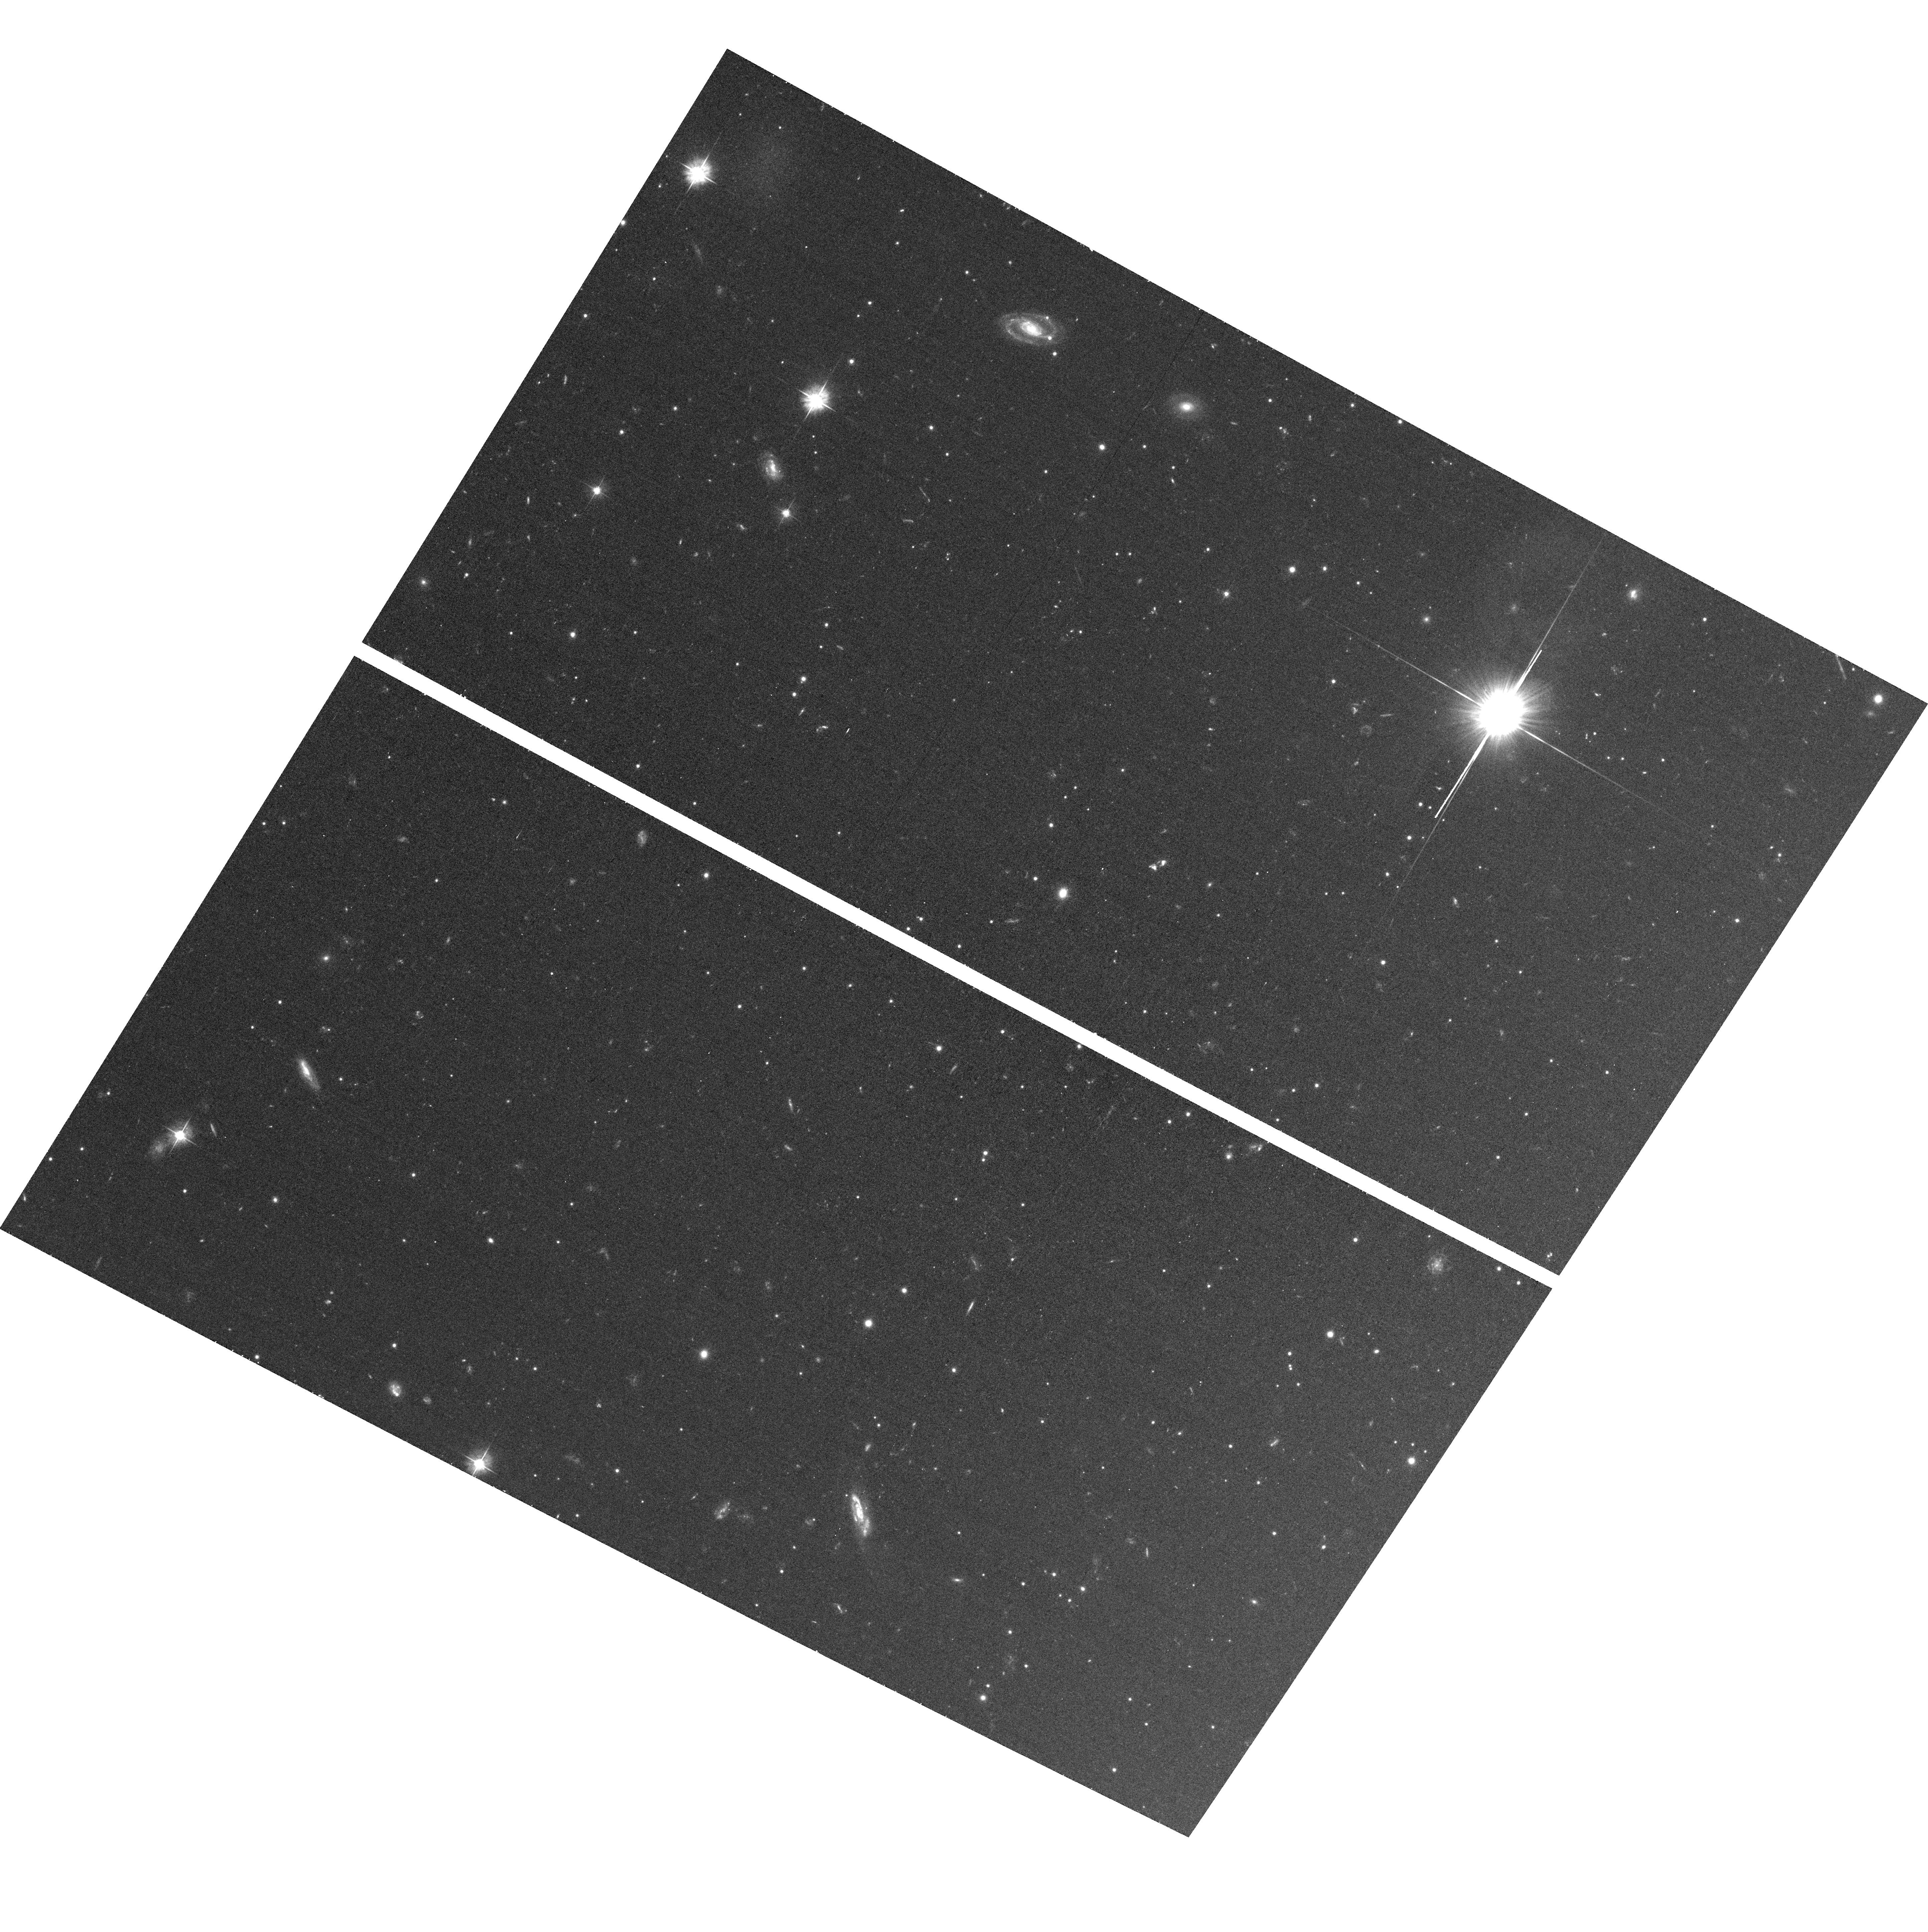
Target: M87-F3. Instrument: ACS/WFC. Filter: F475W. Exposure: 39 min. Observation ID: hst_12532_01_acs_wfc_f475w_jbqg01

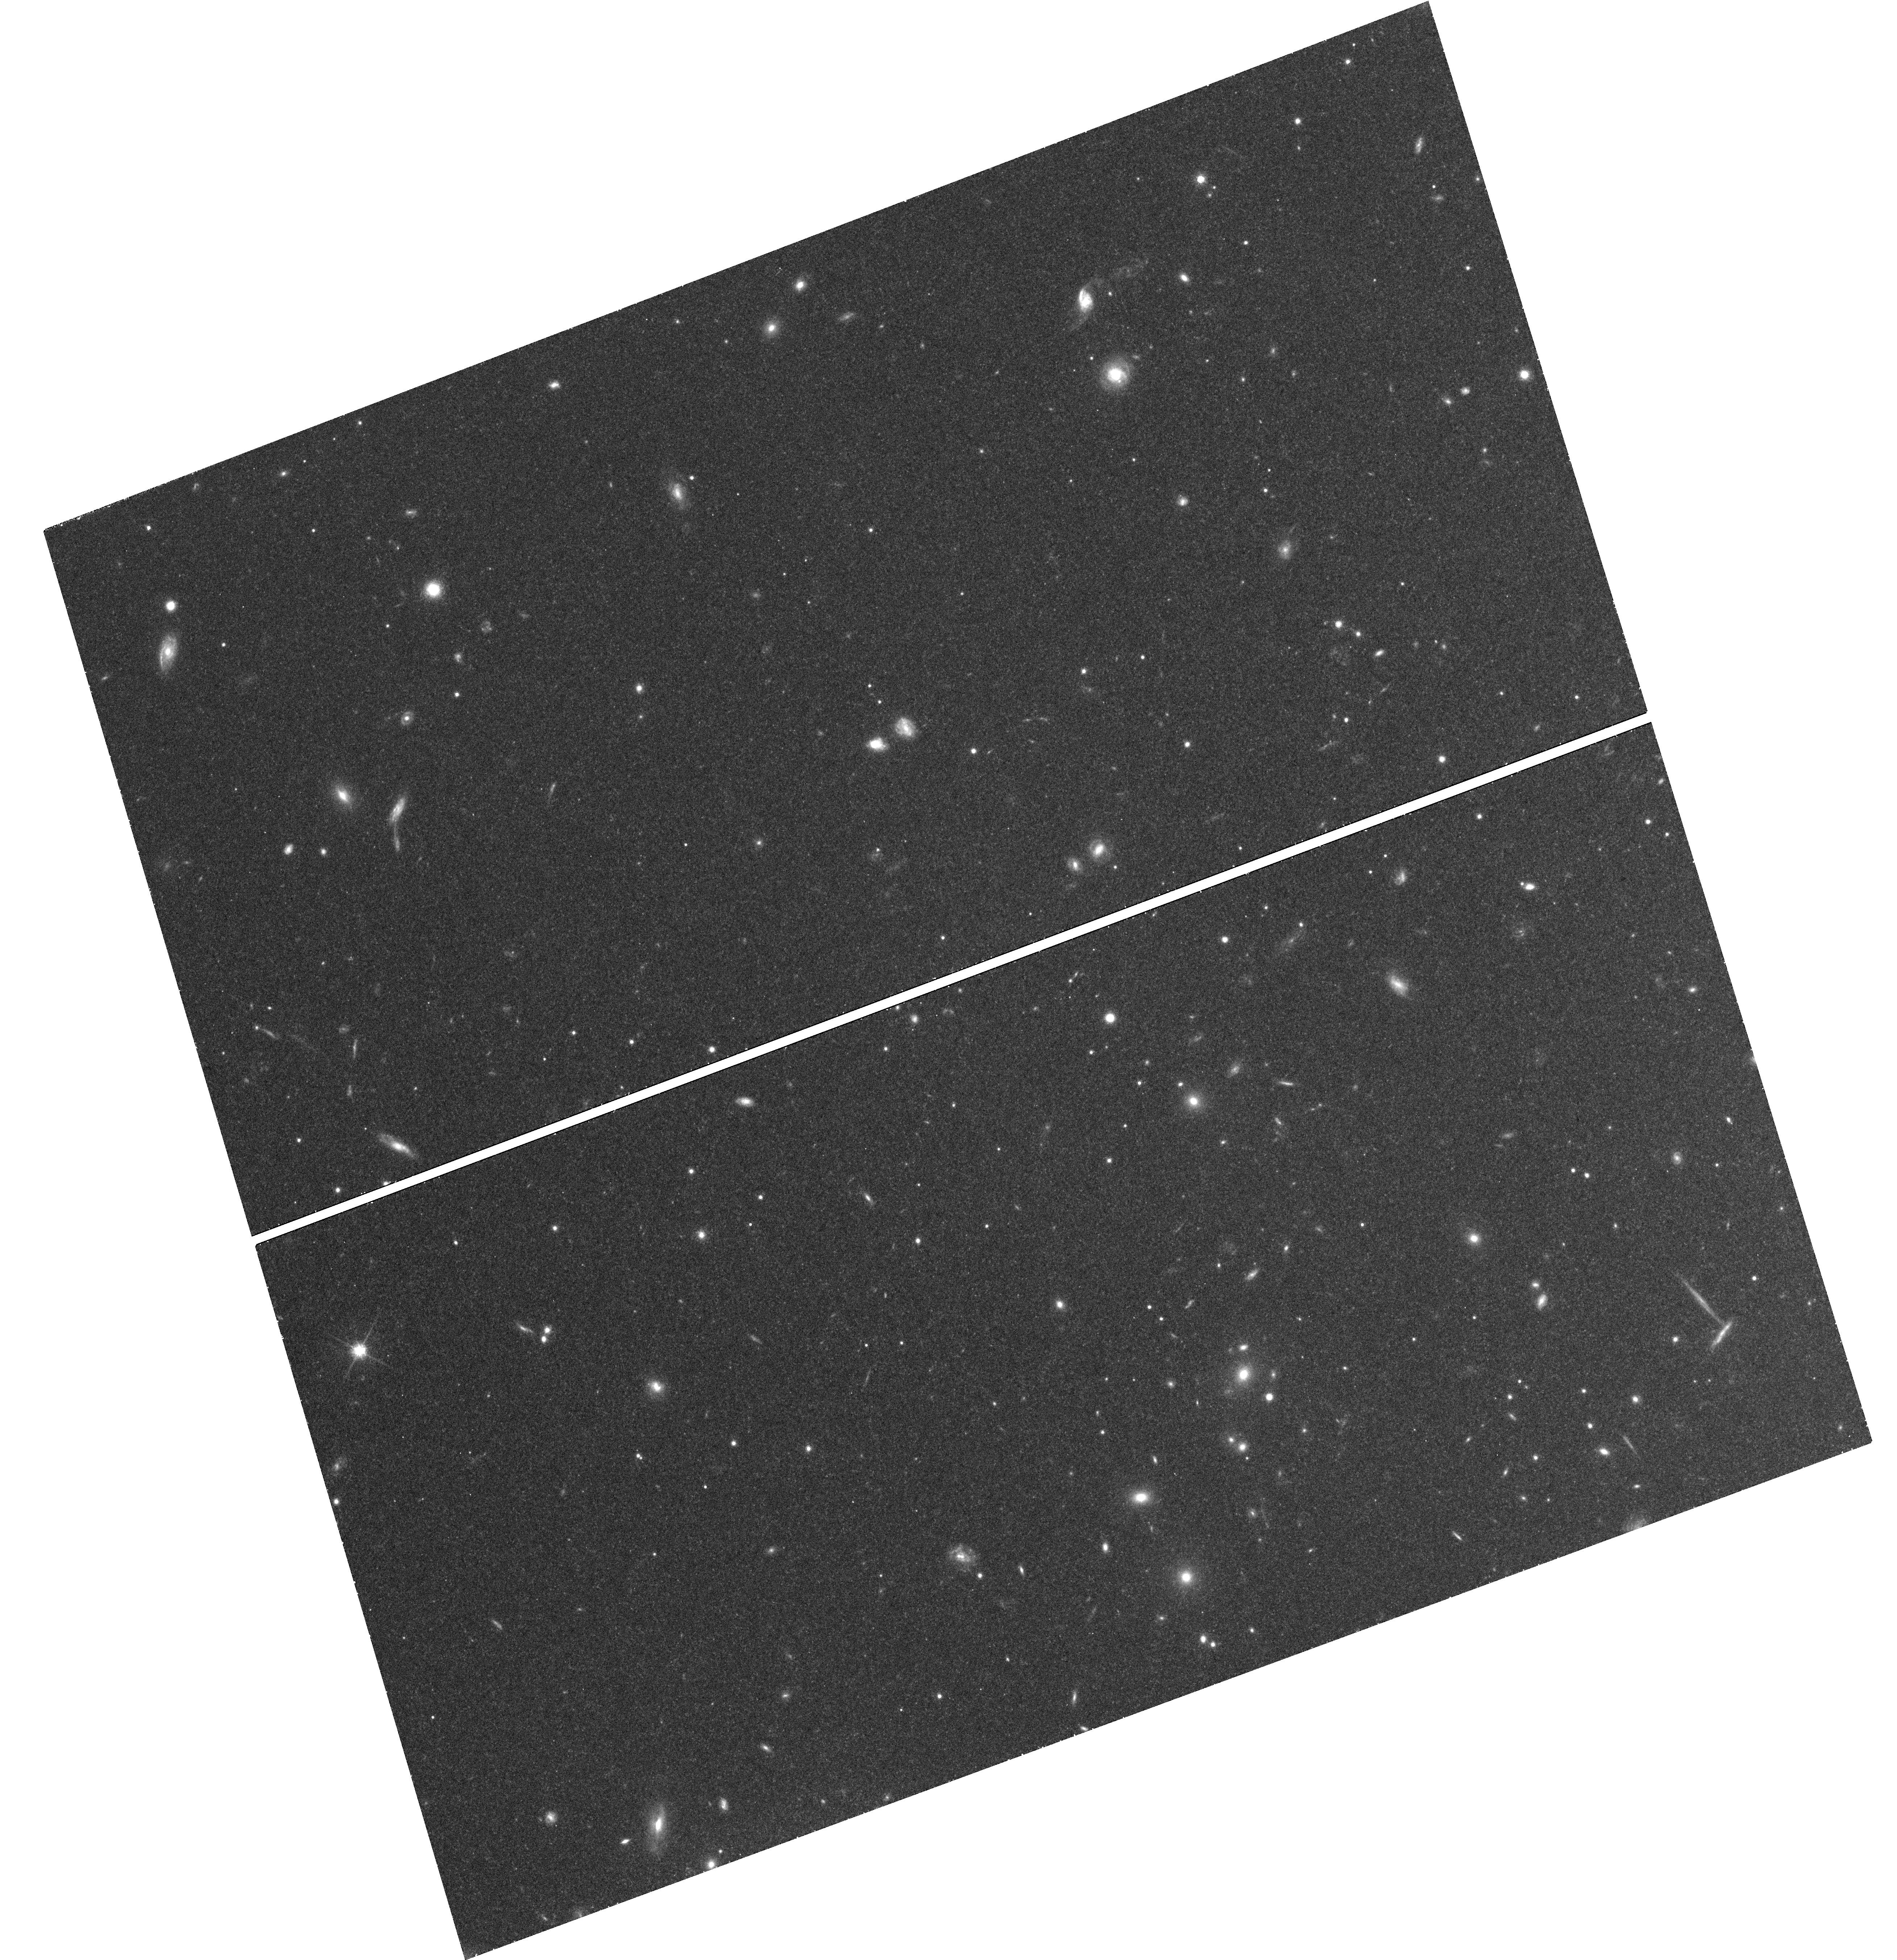
Target: M87-F5. Instrument: WFC3/UVIS. Filter: F814W. Exposure: 43 min. Observation ID: hst_12532_02_wfc3_uvis_f814w_ibqg02

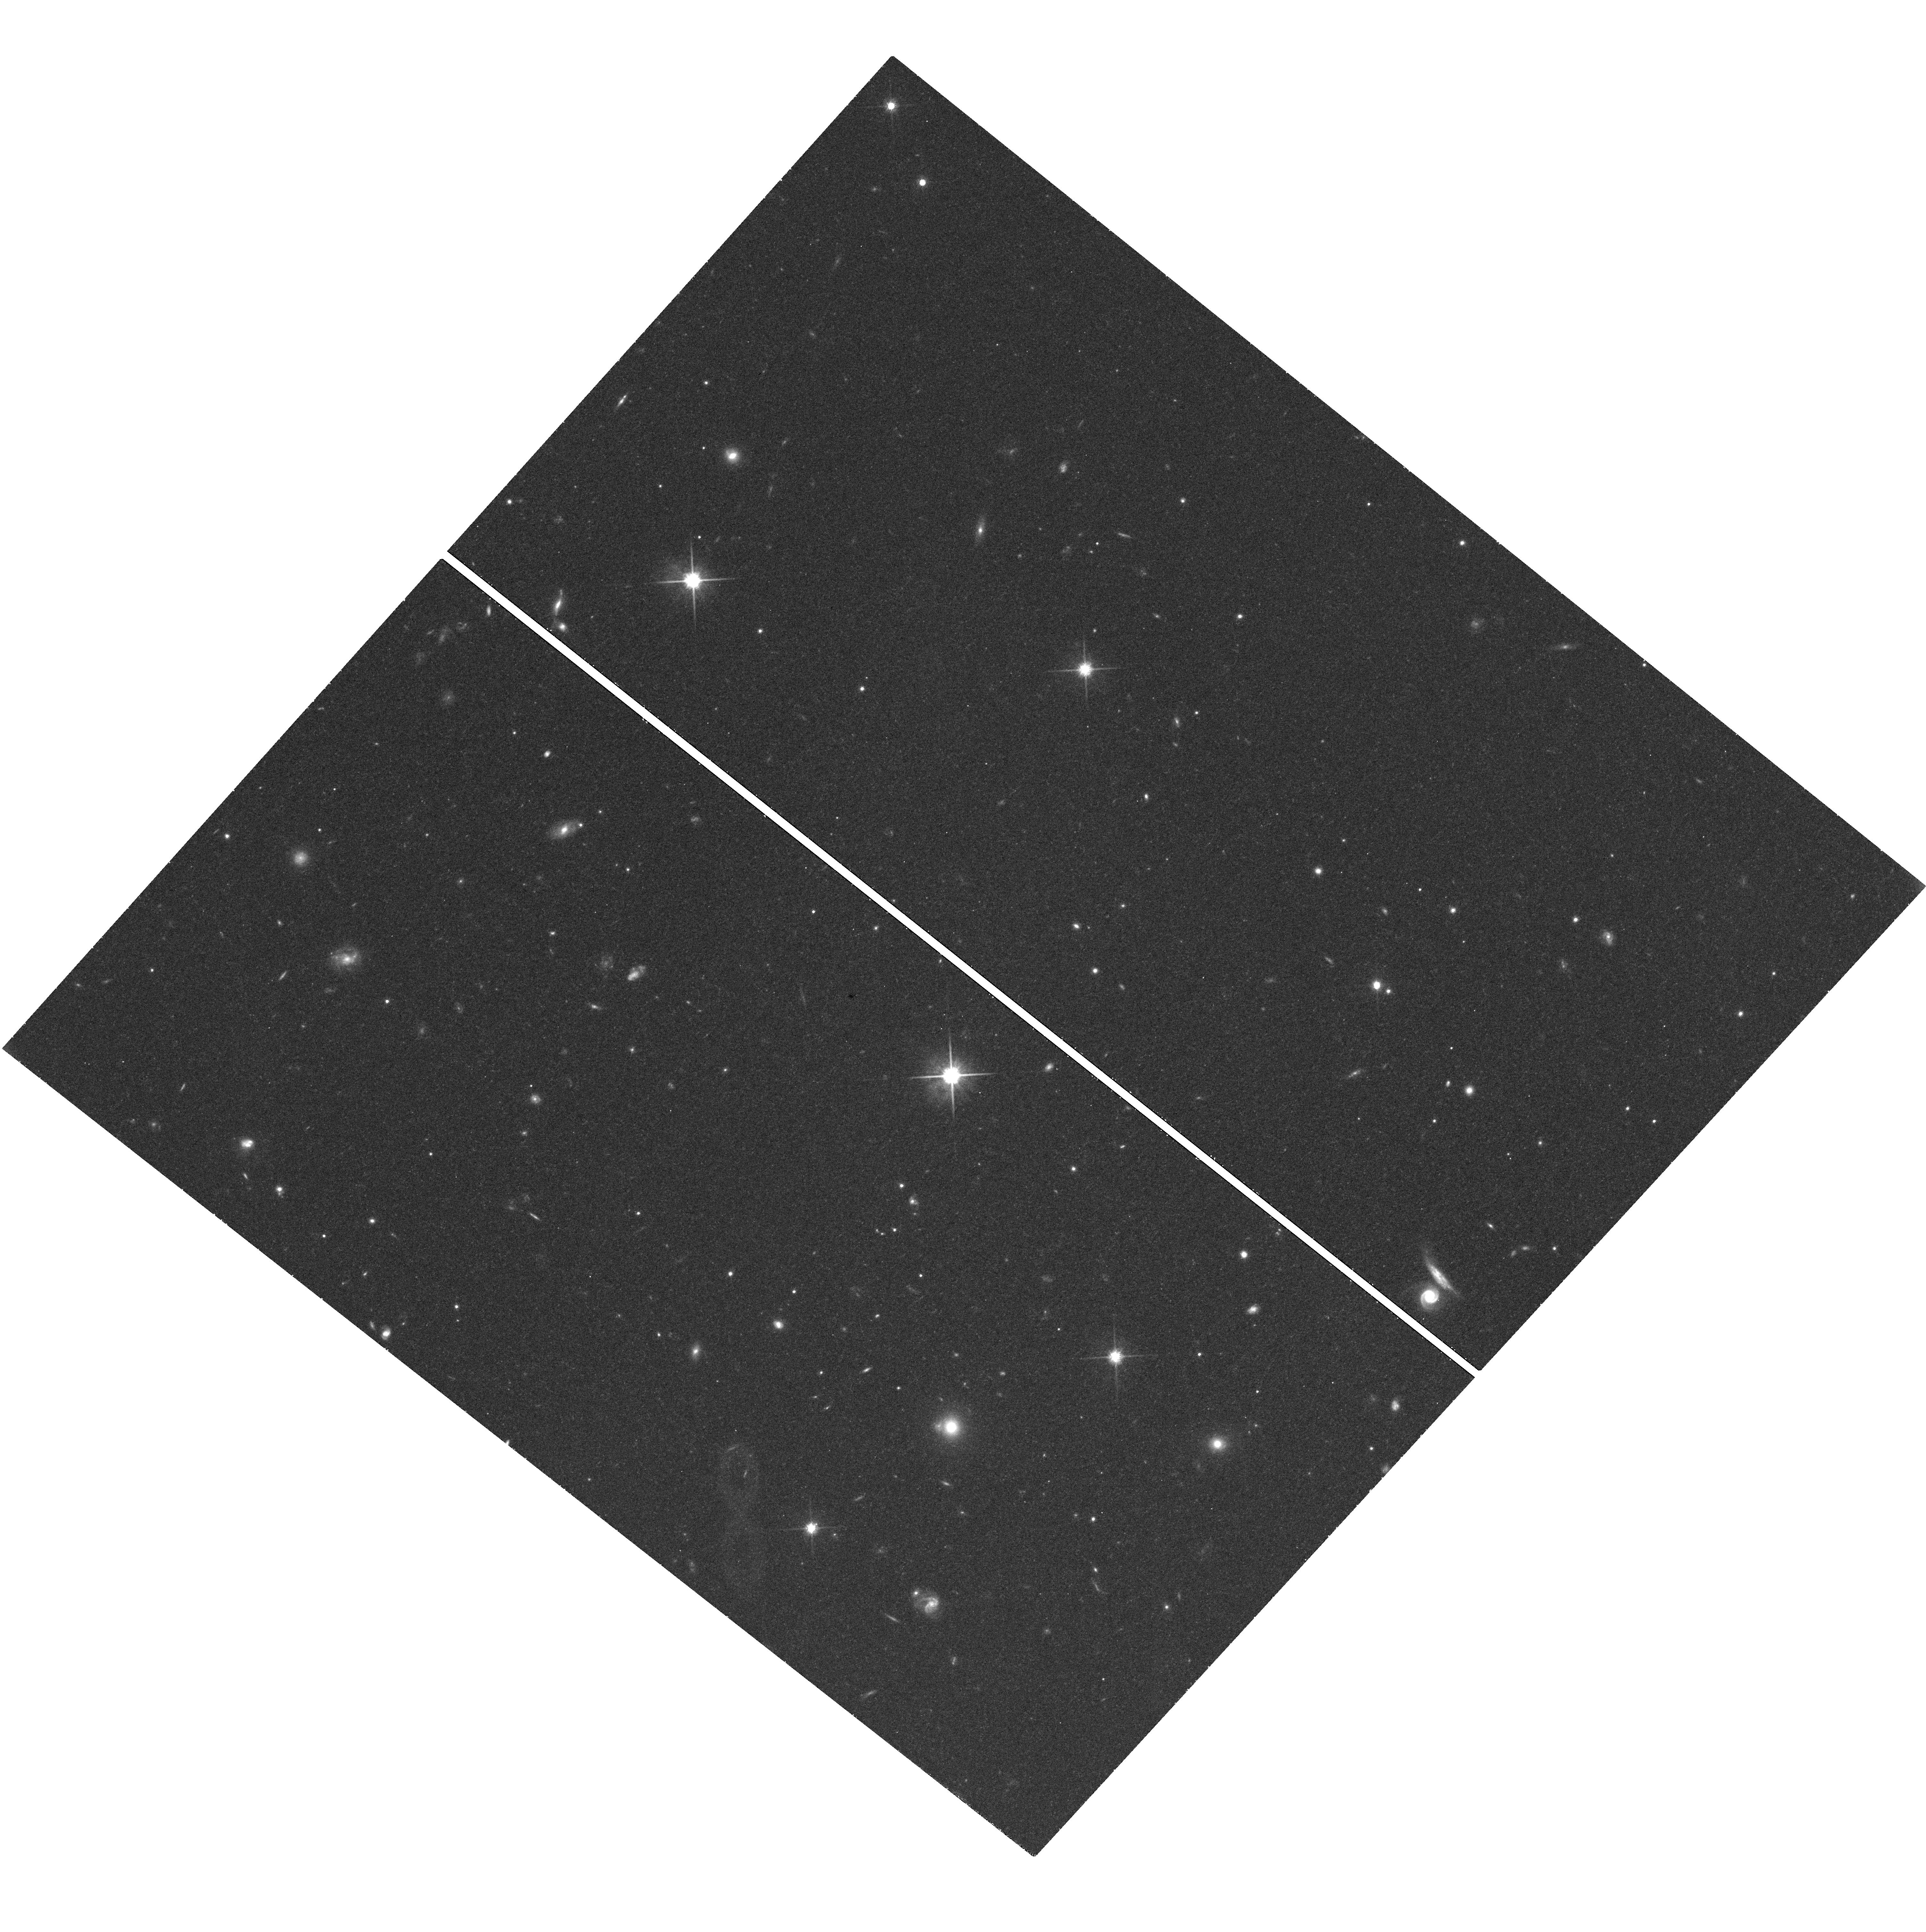
Target: M87-F7. Instrument: WFC3/UVIS. Filter: F814W. Exposure: 43 min. Observation ID: hst_12532_03_wfc3_uvis_f814w_ibqg03

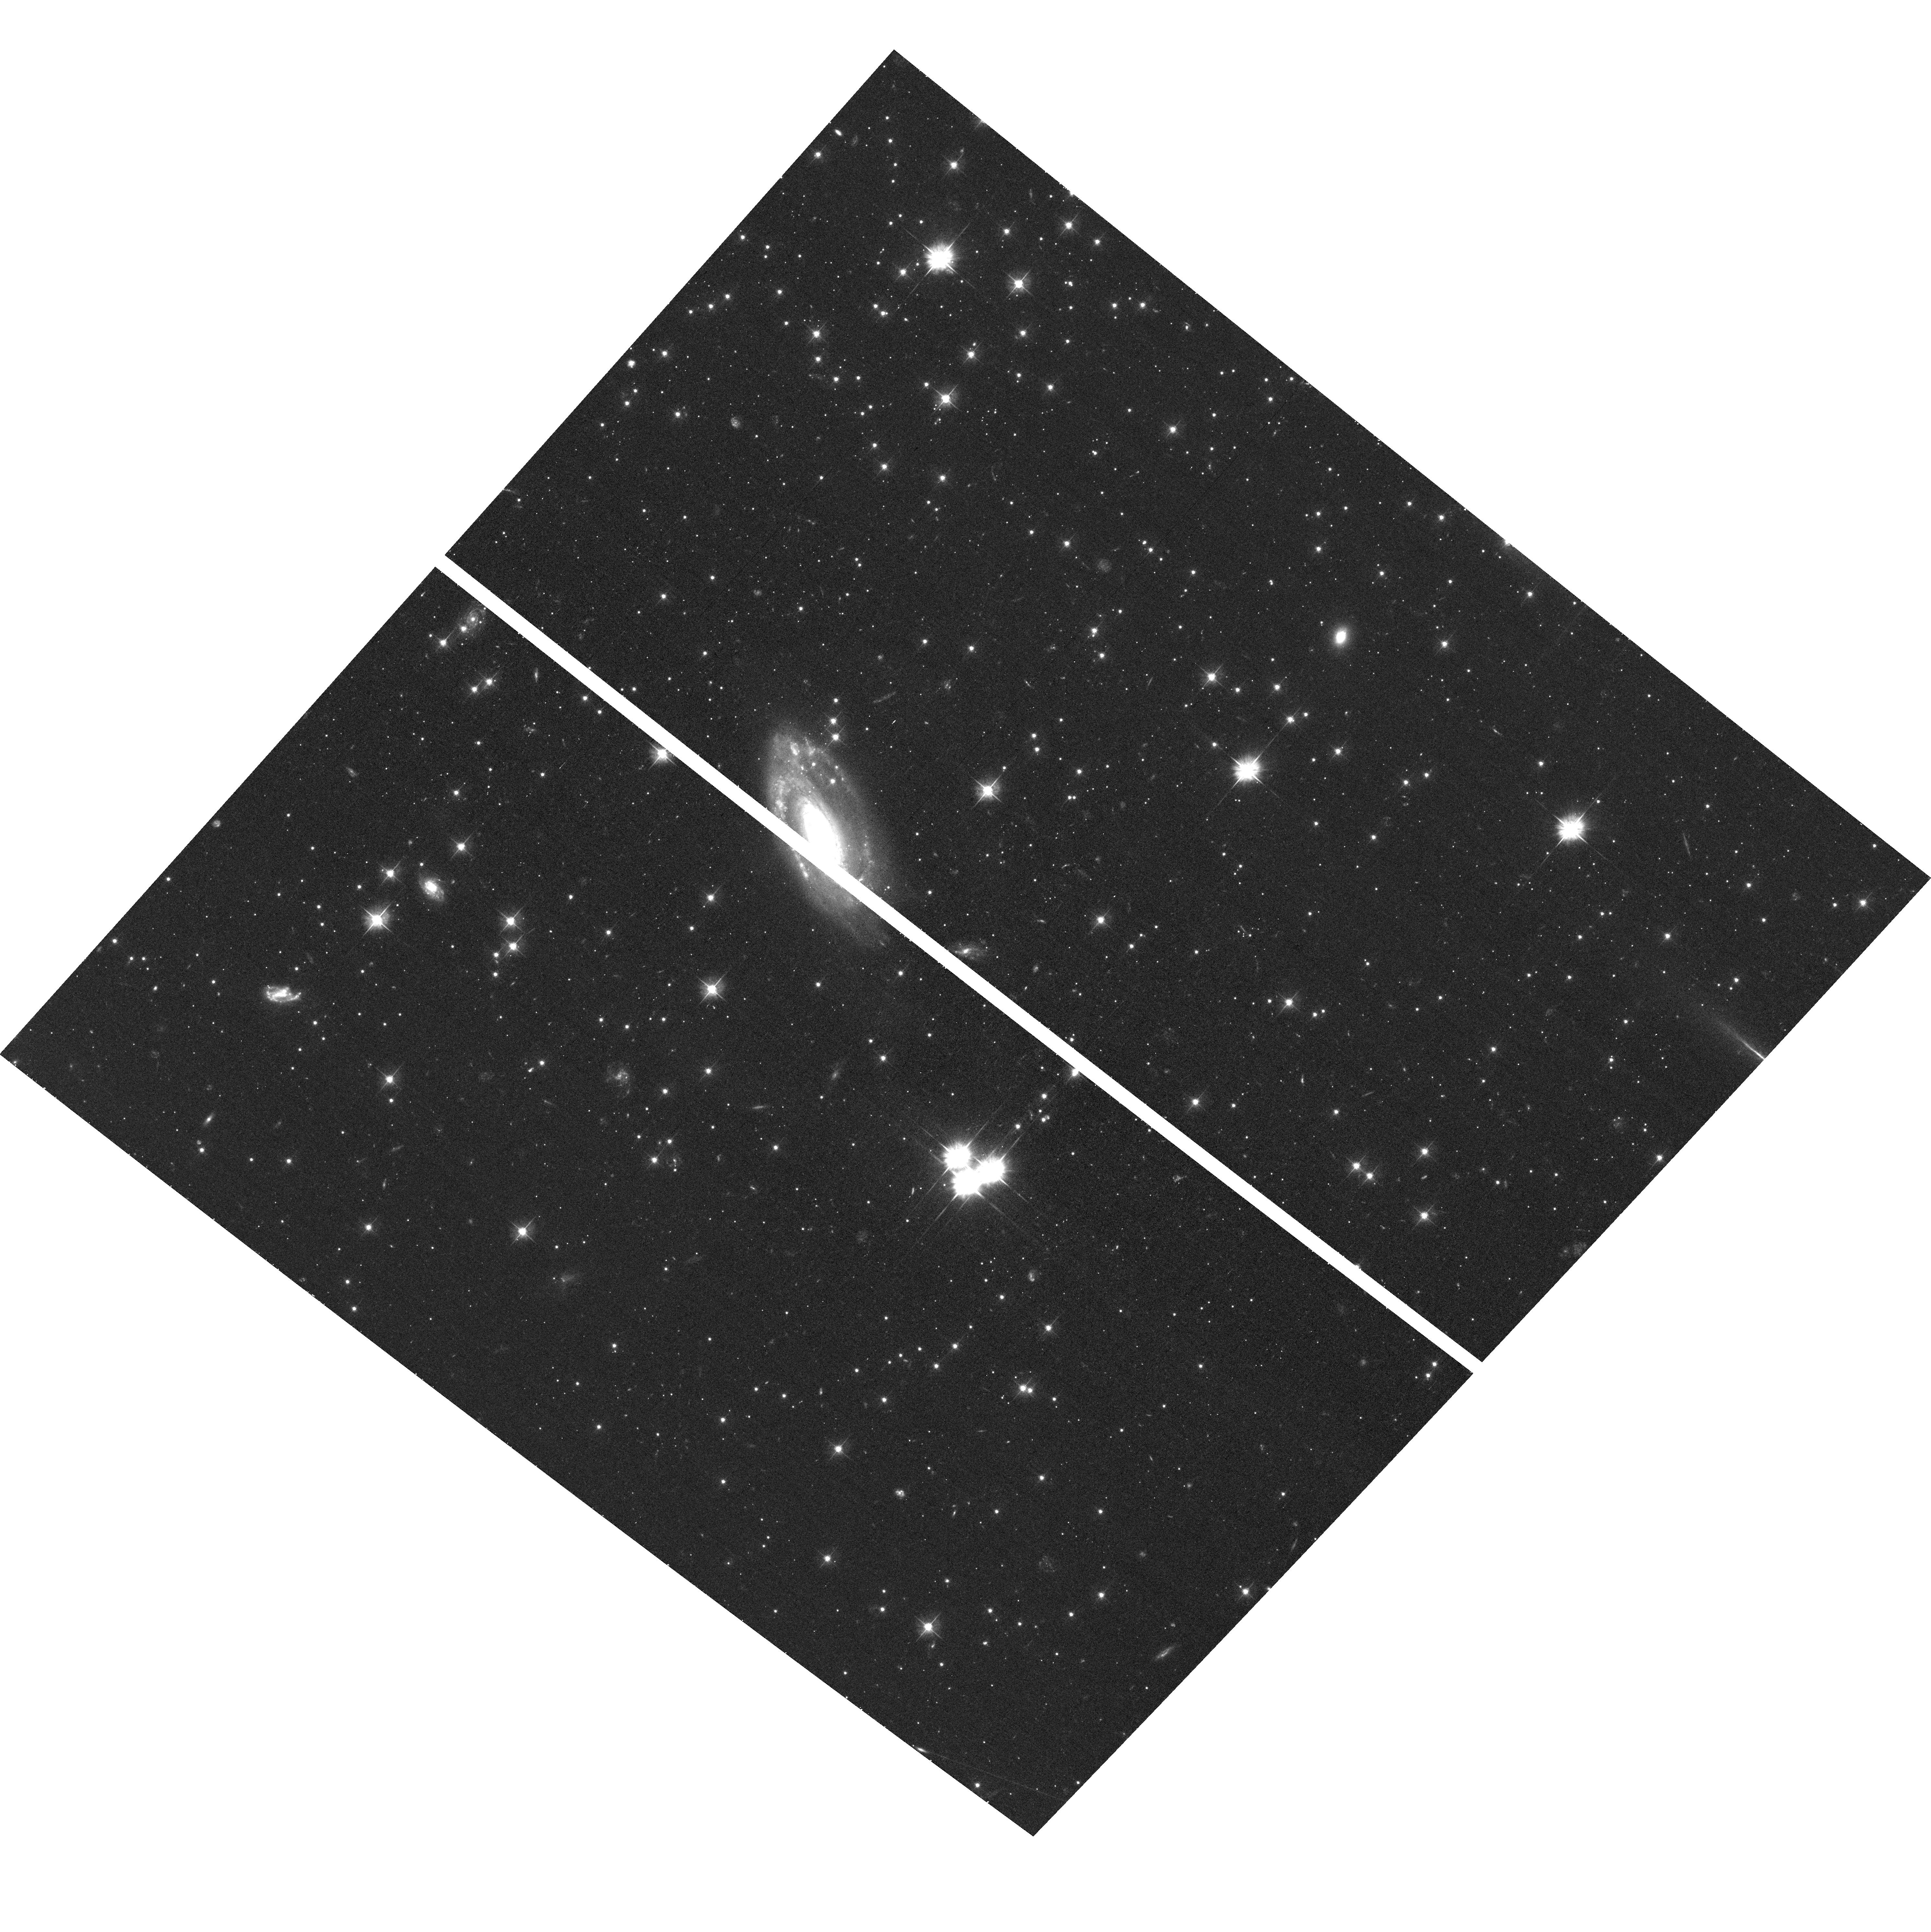
Target: M3-SOUTH. Instrument: ACS/WFC. Filter: F475W. Exposure: 40 min. Observation ID: hst_12532_05_acs_wfc_f475w_jbqg05

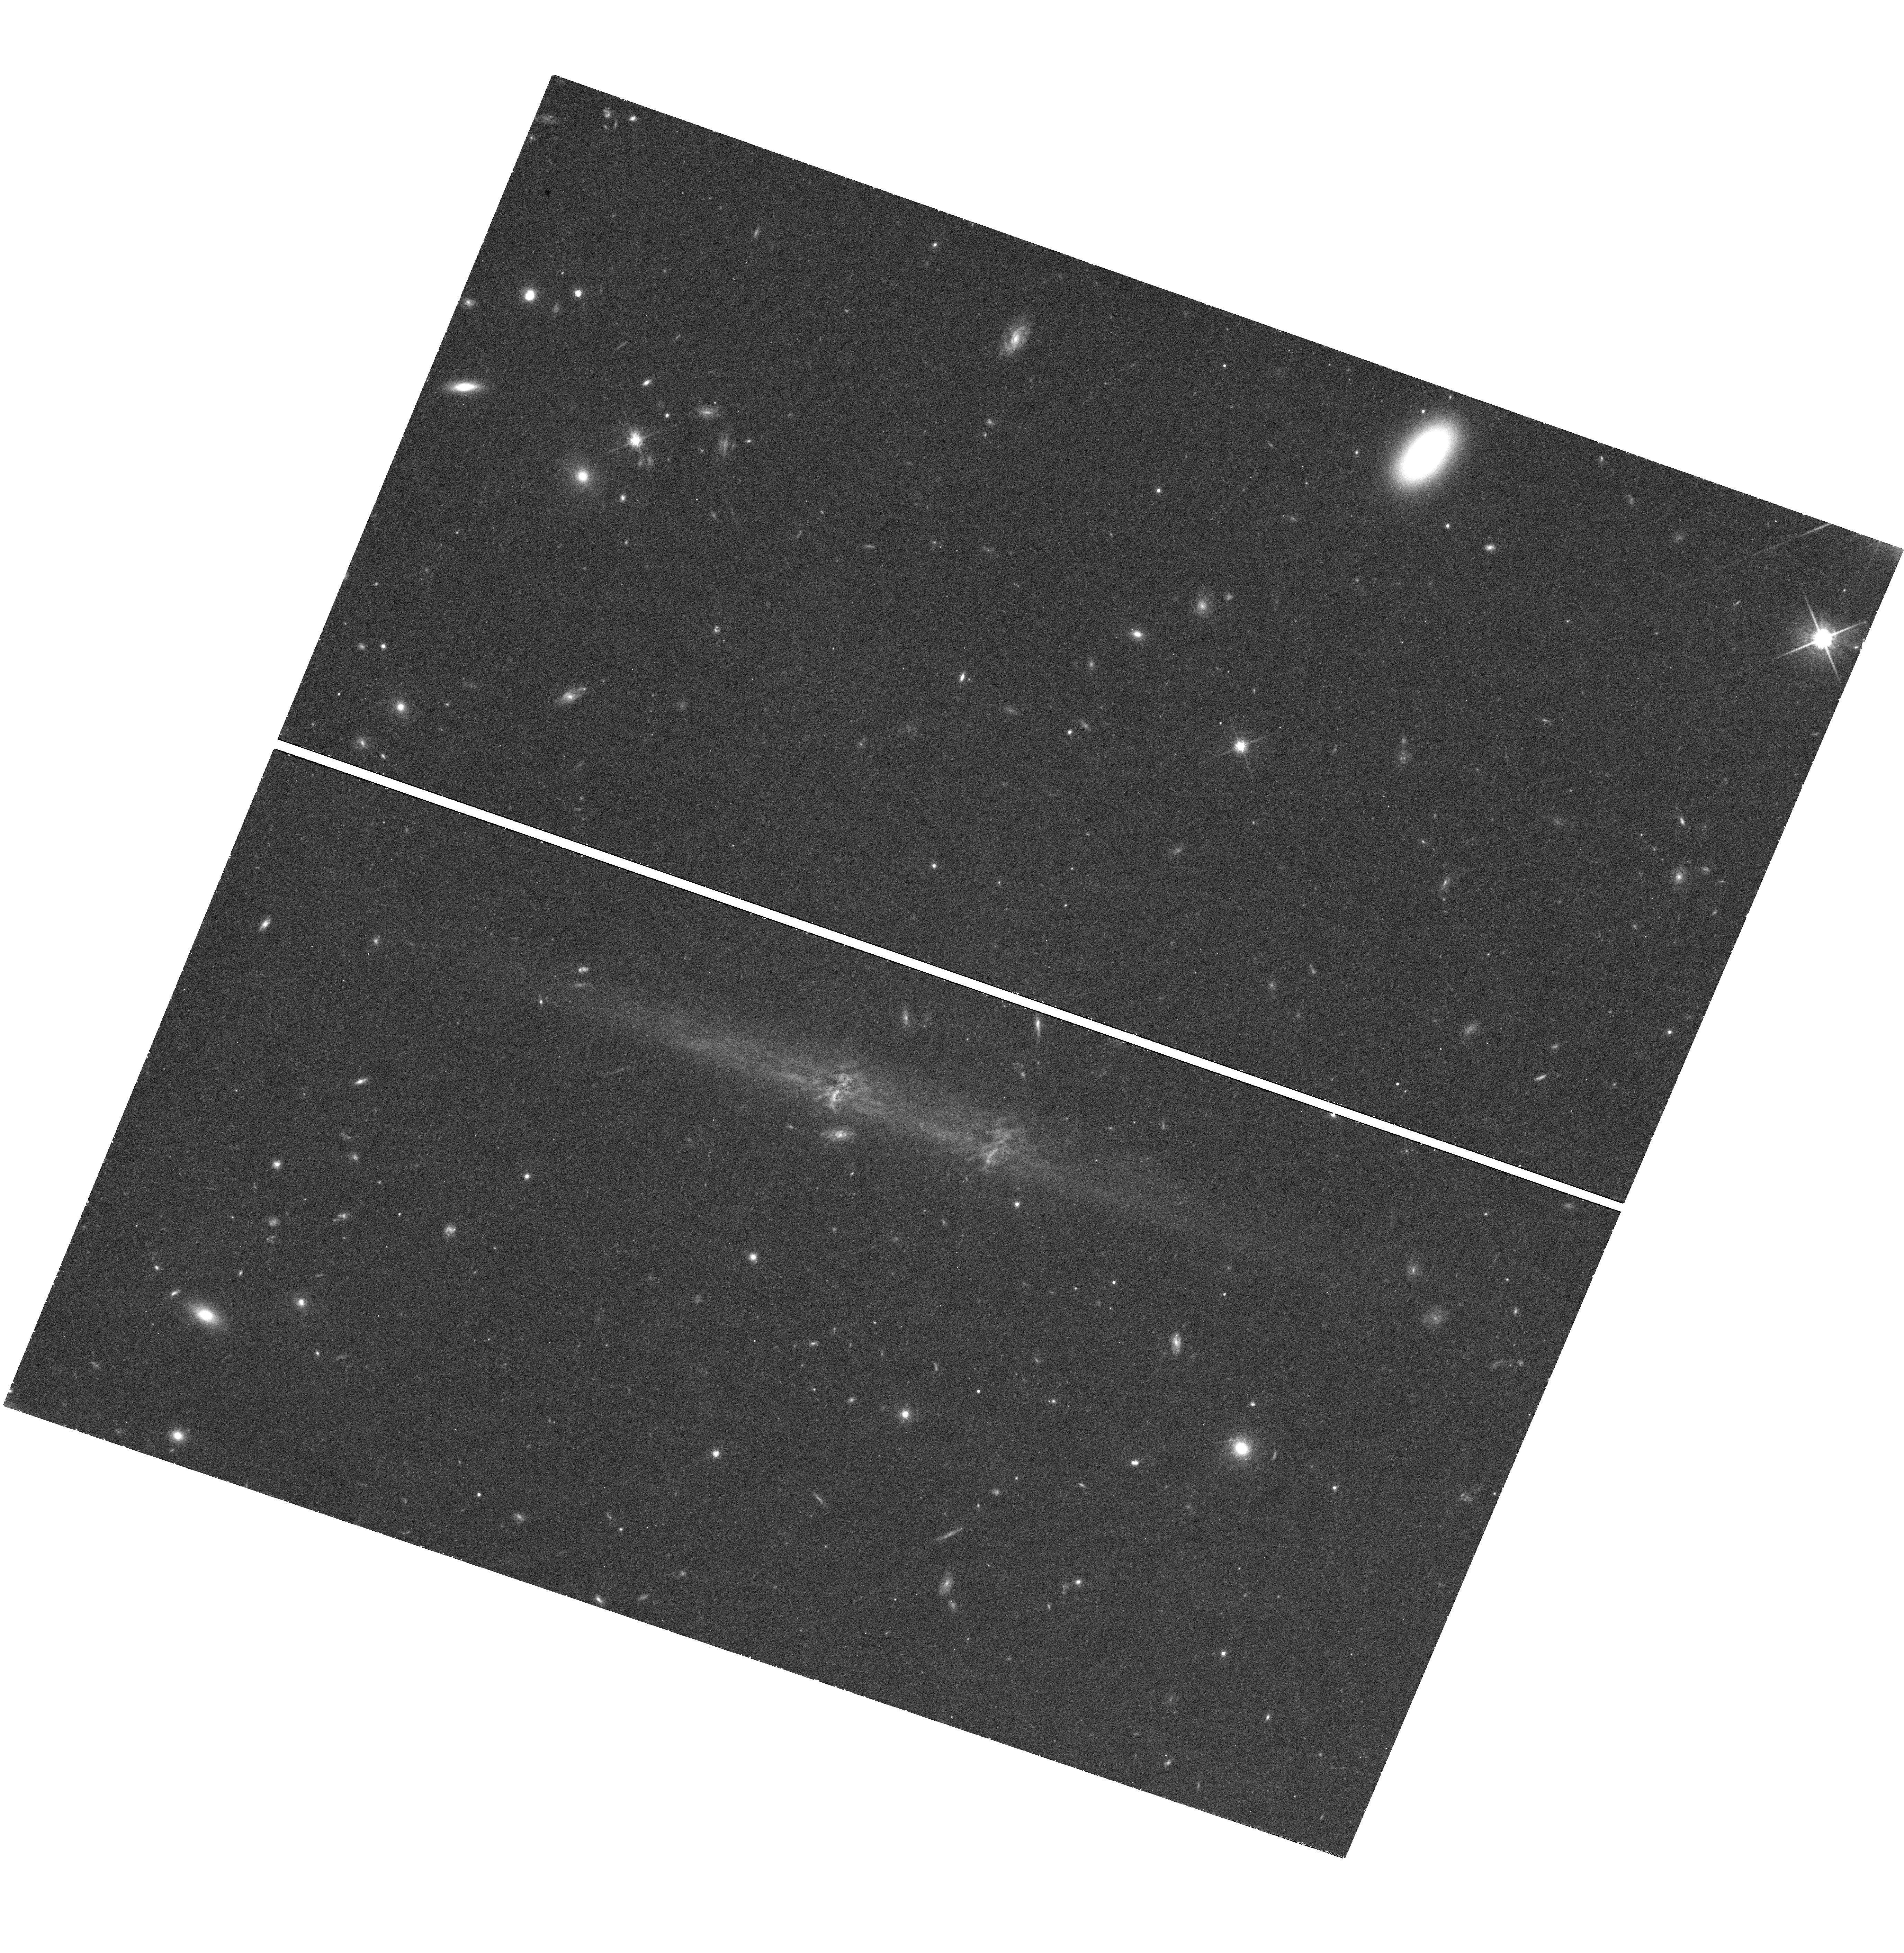
Target: M87-F8. Instrument: WFC3/UVIS. Filter: F814W. Exposure: 43 min. Observation ID: hst_12532_04_wfc3_uvis_f814w_ibqg04

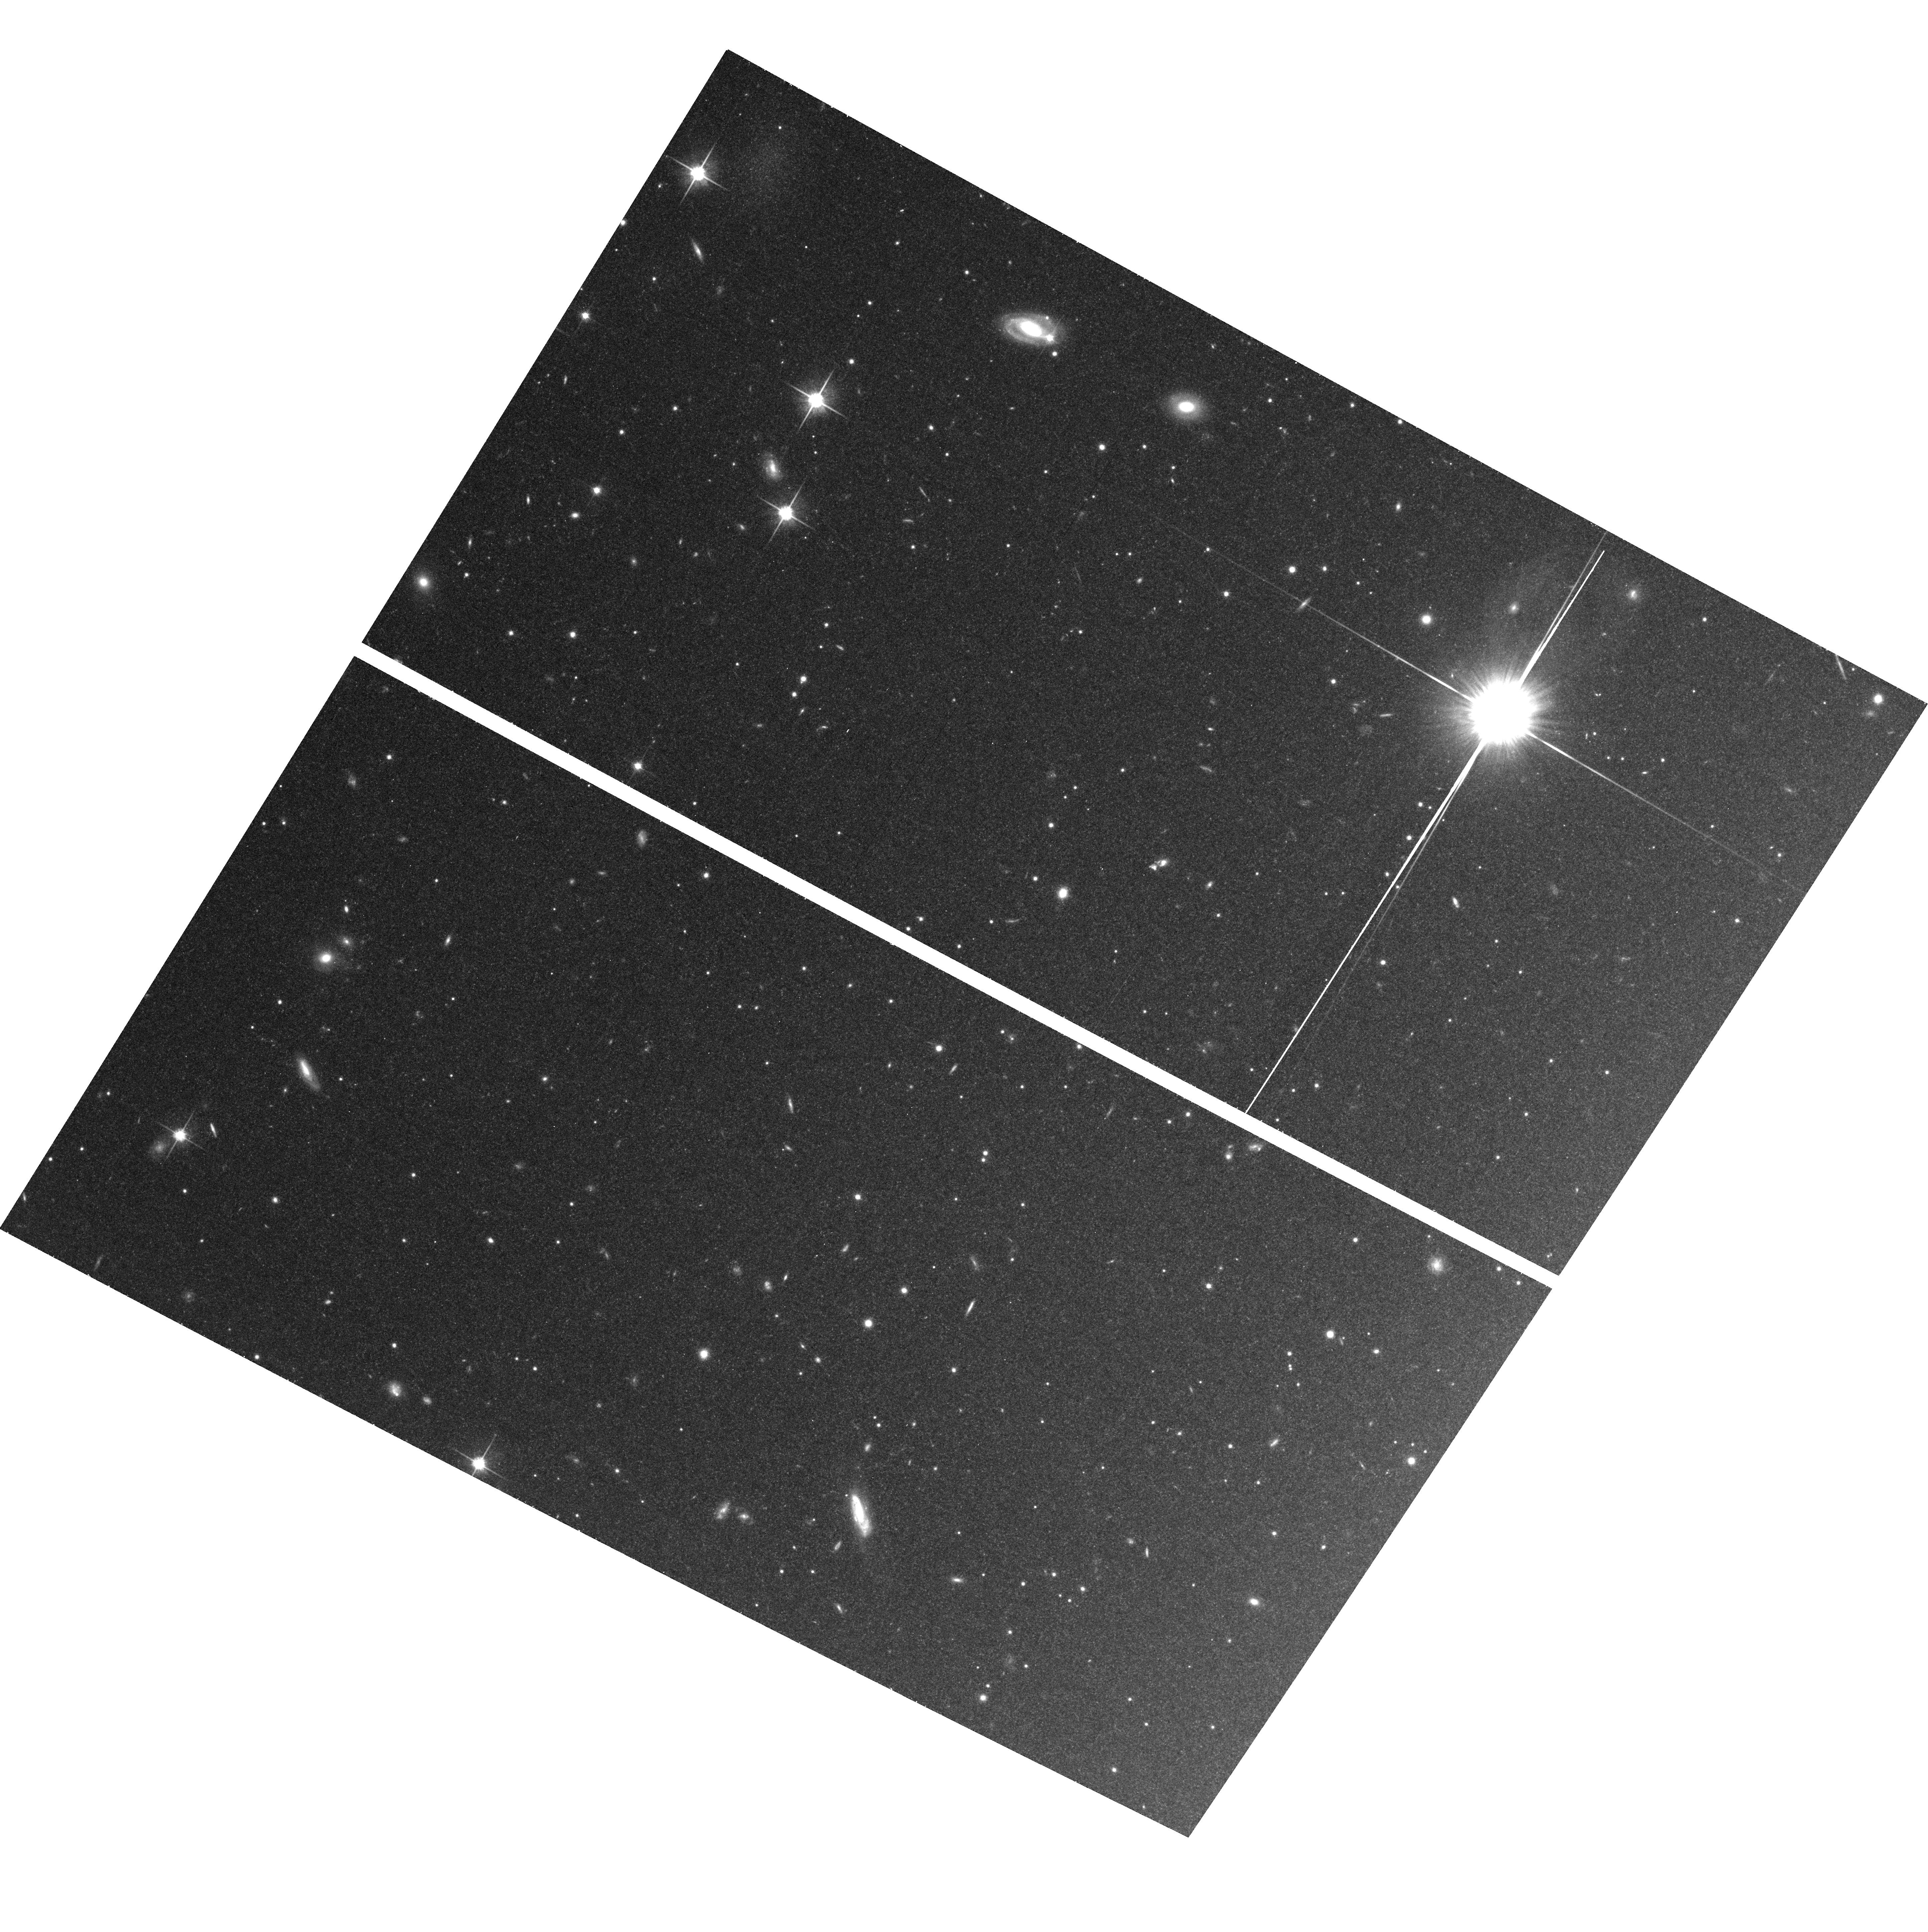
Target: M87-F3. Instrument: ACS/WFC. Filter: F814W. Exposure: 38 min. Observation ID: hst_12532_01_acs_wfc_f814w_jbqg01

The Scale Sizes of Globular Clusters: Tidal Limits, Evolution, and the Outer Halo (PI: Harris, William Edgar)

The physical factors that determine the linear sizes of massive star clusters are not well understood. Their scale sizes were long thought to be governed by the tidal field of the parent galaxy, but major questions are now emerging. Globular clusters, for example, have mean sizes nearly independent of location in the halo. Paradoxically, the recently discovered "anomalous extended clusters" in M31 and elsewhere have scale sizes that fit much better with tidal theory, but they are puzzlingly rare. Lastly, the persistent size difference between metal-poor and metal-rich clusters still lacks a quantitative explanation. Many aspects of these observations call for better modelling of dynamical evolution in the outskirts of clusters, and also their conditions of formation including the early rapid mass loss phase of protoclusters. A new set of accurate measurements of scale sizes and structural parameters, for a large and homogeneous set of globular clusters, would represent a major advance in this subject. We propose to carry out a (WFC3+ACS) imaging survey of the globular clusters in the supergiant Virgo elliptical M87 to cover the complete run of the halo. M87 is an optimum target system because of its huge numbers of clusters and HST's ability to resolve the cluster profiles accurately. We will derive cluster effective radii, central concentrations, luminosities, and colors for more than 4000 clusters using PSF-convolved King-model profile fitting. In parallel, we are developing theoretical tools to model the expected distribution of cluster sizes versus galactocentric distance as functions of cluster mass, concentration, and orbital anisotropy.